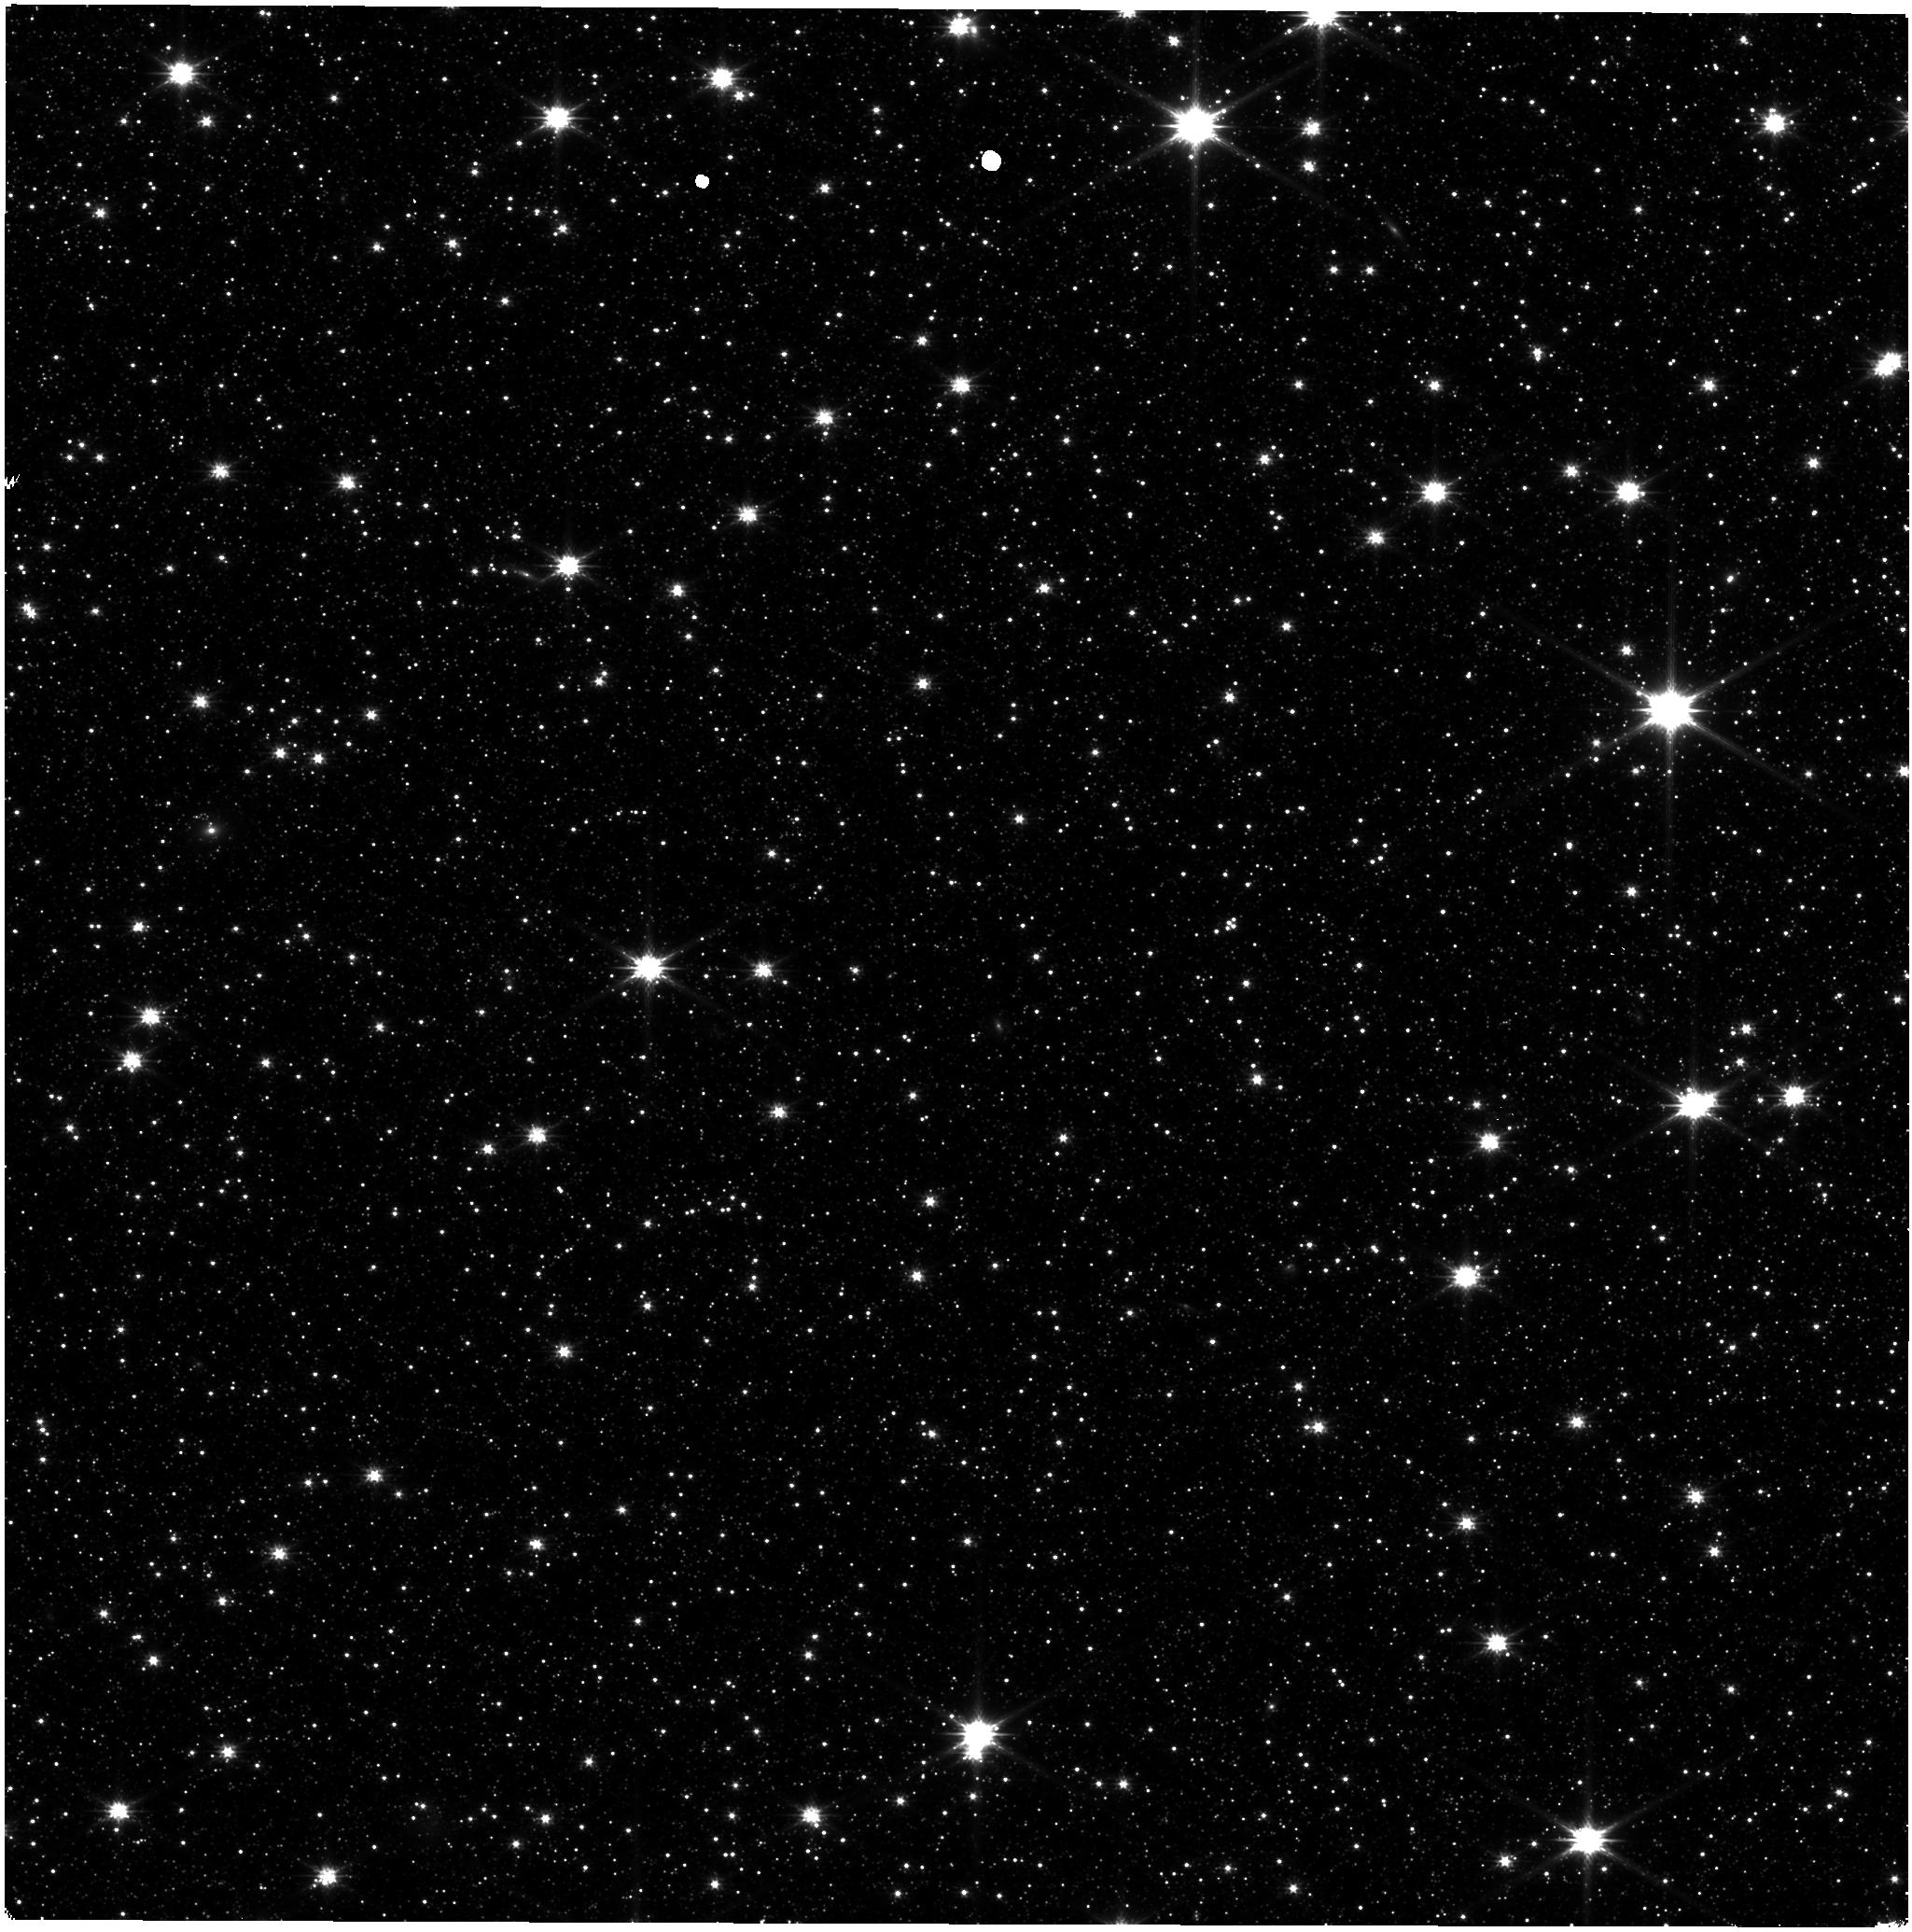
Target: ASTROMETRIC-FIELD
Instrument: NIRISS
Filter: CLEAR+F200W
Exposure: 9 min
Observation ID: jw12563-o001_t001_niriss_clear-f200w

CAL-NIS-505: NIRISS Stability Monitoring (PI: Volk, Kevin)

We request bi-monthly observations of the LMC astrometric field for monitoring of the NIRISS photometric stability and as a quick check on the astrometric stability of the instrument. This is a continuation of cycle 1 calibation program 1515, cycle 2 program 4475, cycle 3 program 6655, and cycle 4 program 9283. This calibration program may change in response to system developments and the final Cycle 5 science program.